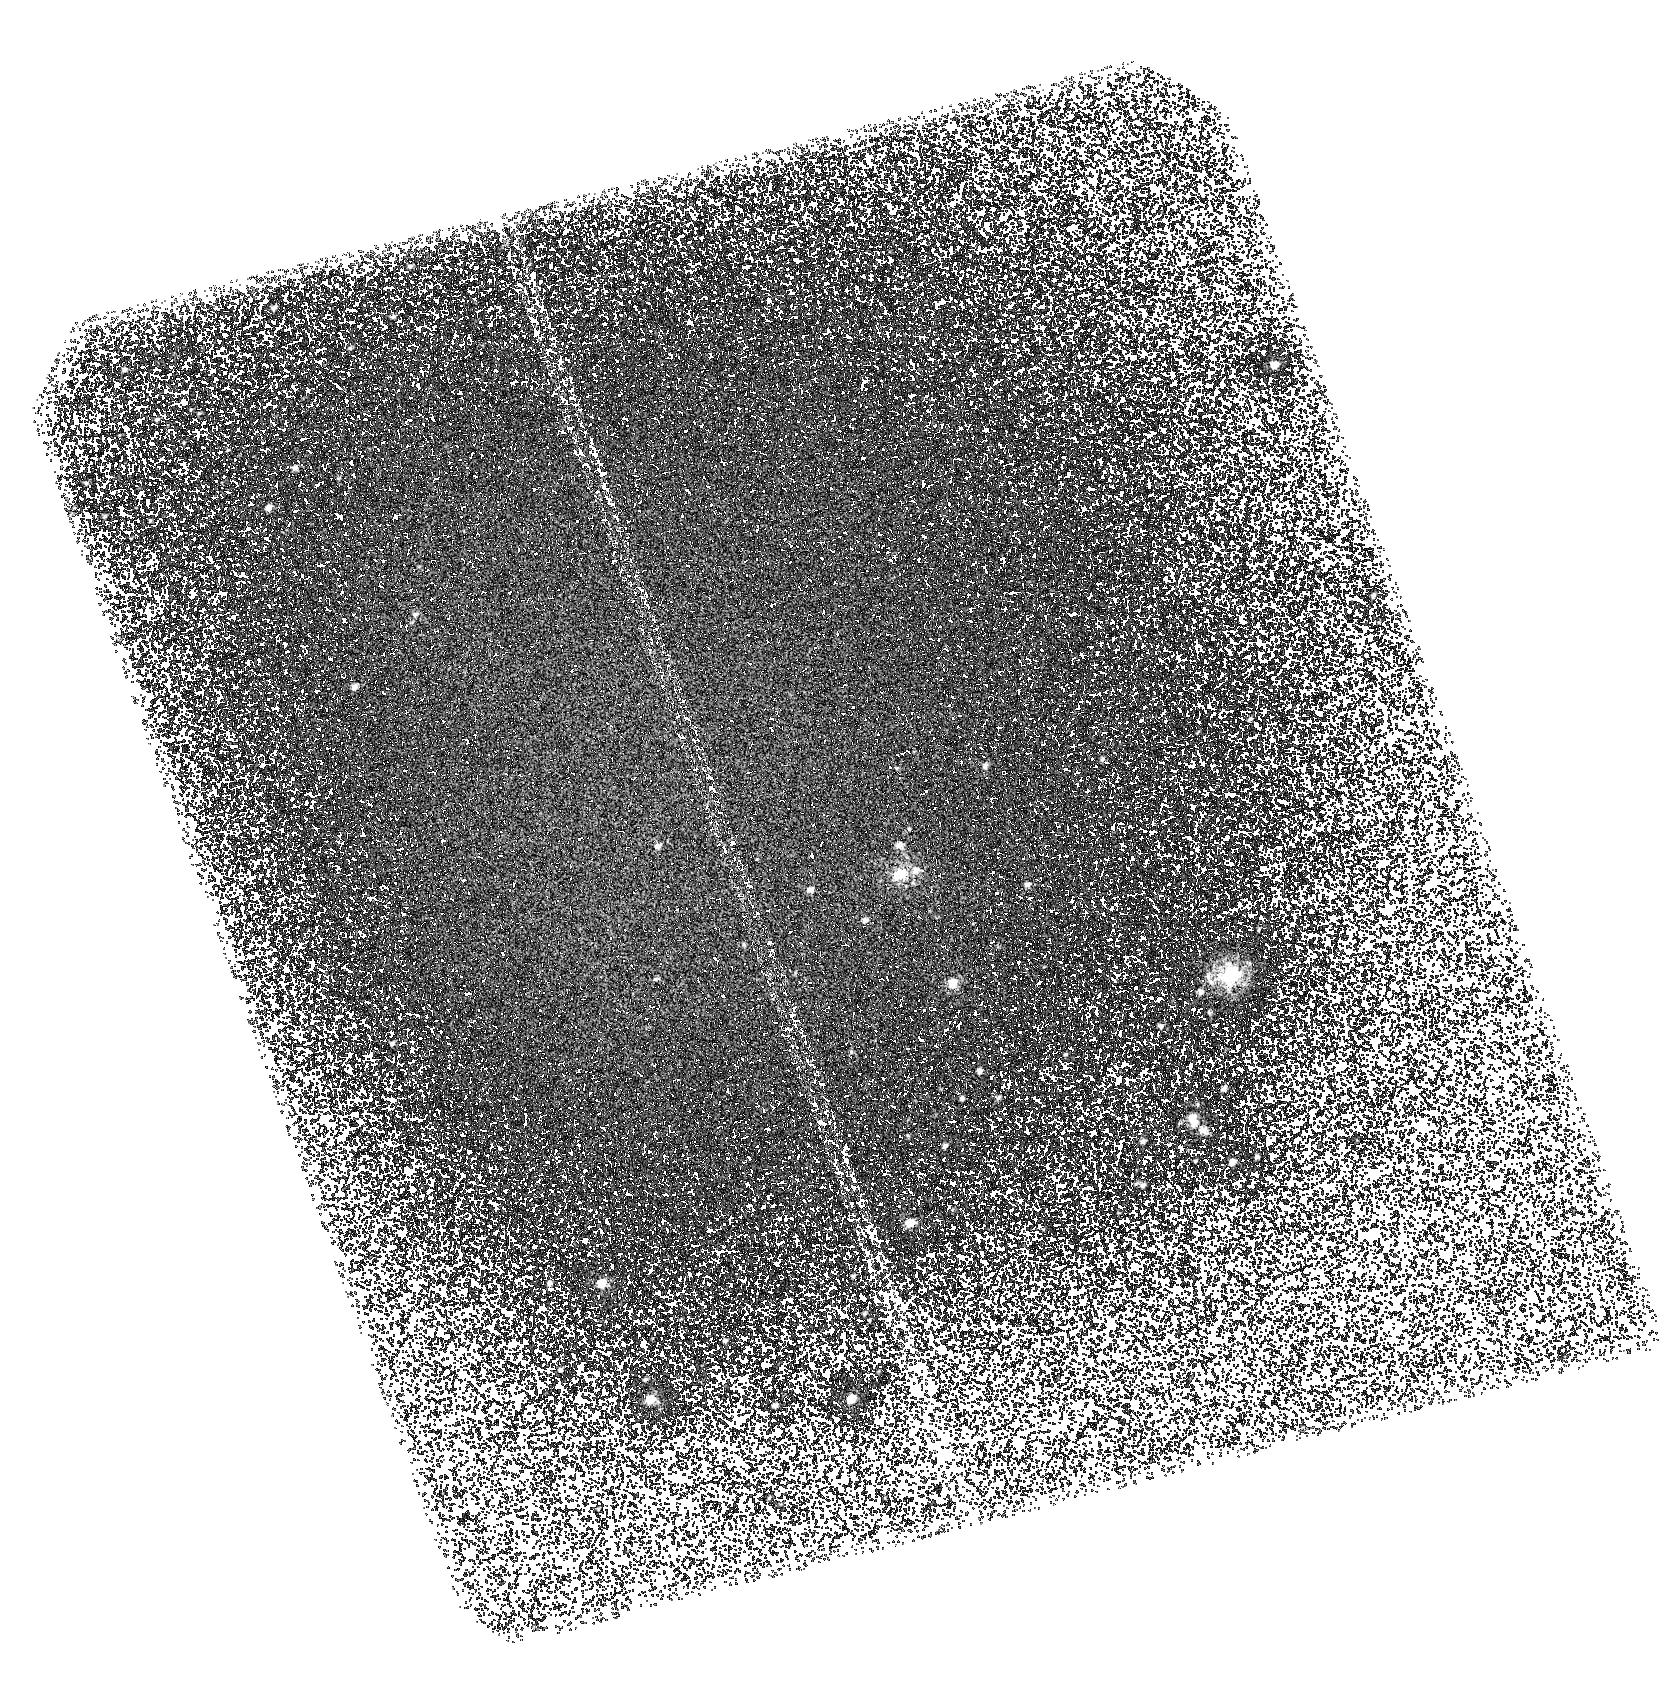
Target: M83-OUTERB
Instrument: ACS/SBC
Filter: F150LP
Exposure: 1.5 h
Observation ID: hst_10608_02_acs_sbc_f150lp_j9ez02

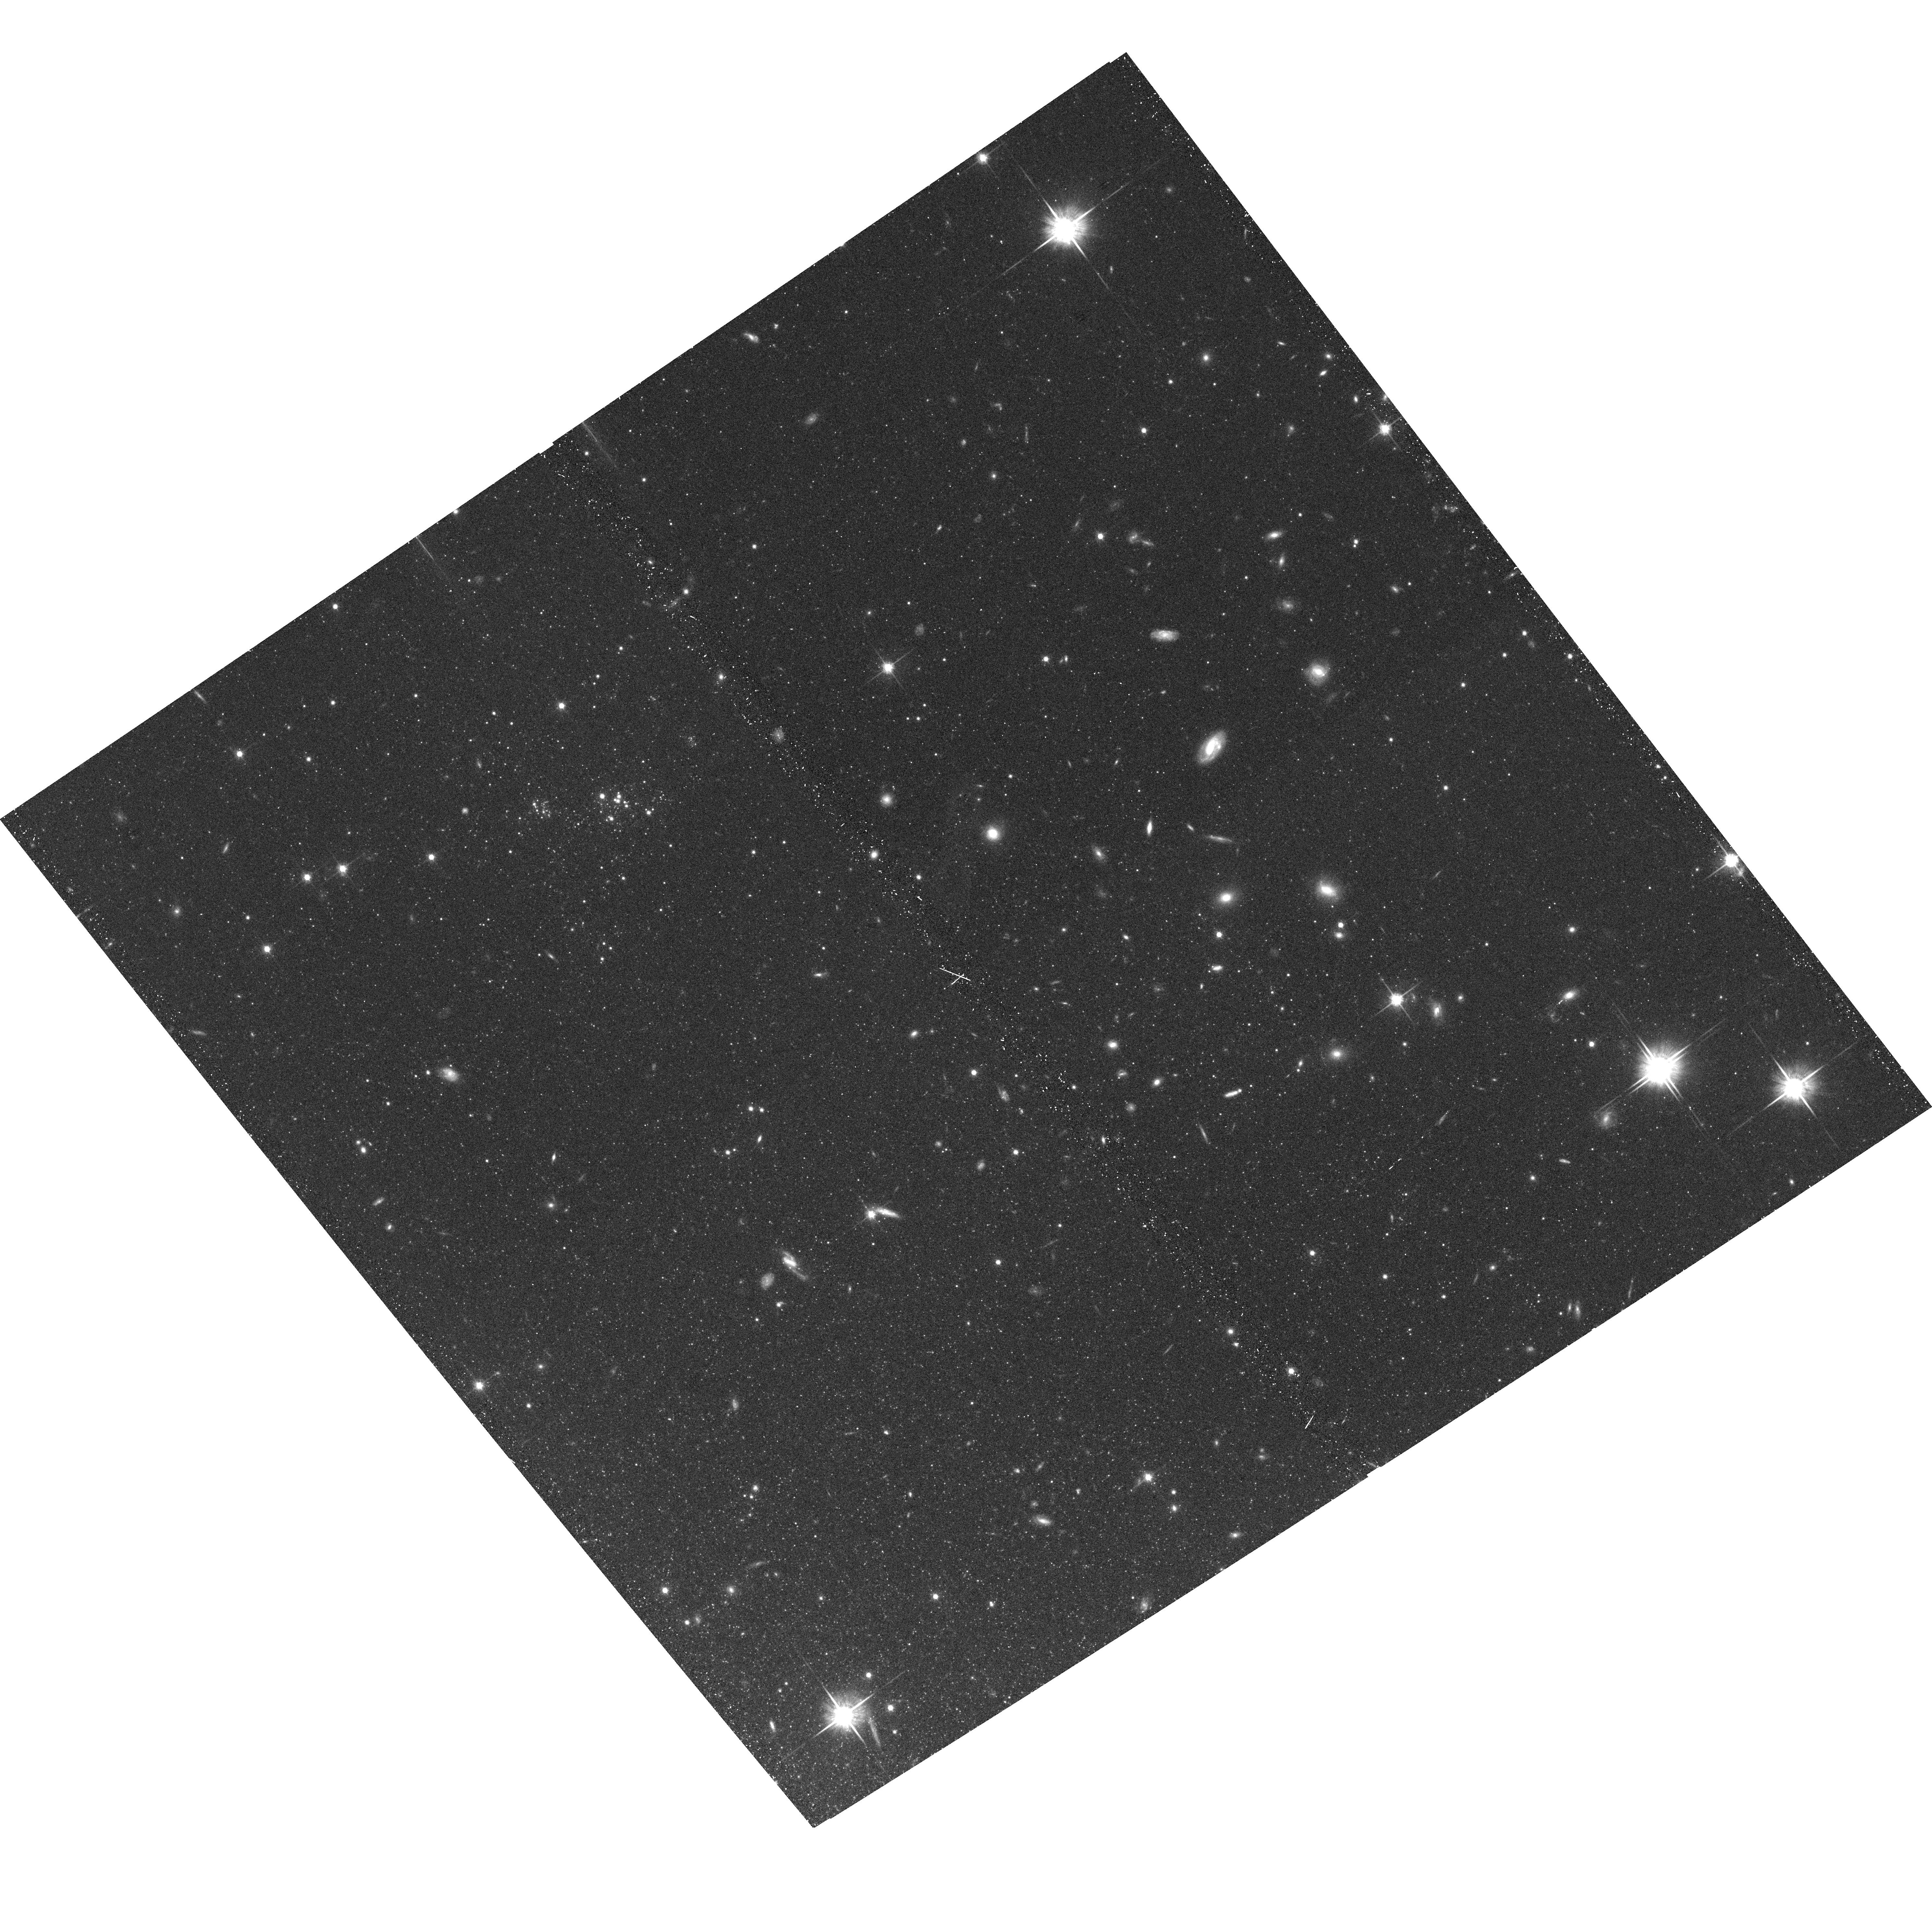
Target: M83-OUTERC-COPY
Instrument: ACS/WFC
Filter: F814W
Exposure: 15 min
Observation ID: hst_10608_53_acs_wfc_f814w_j9ez53

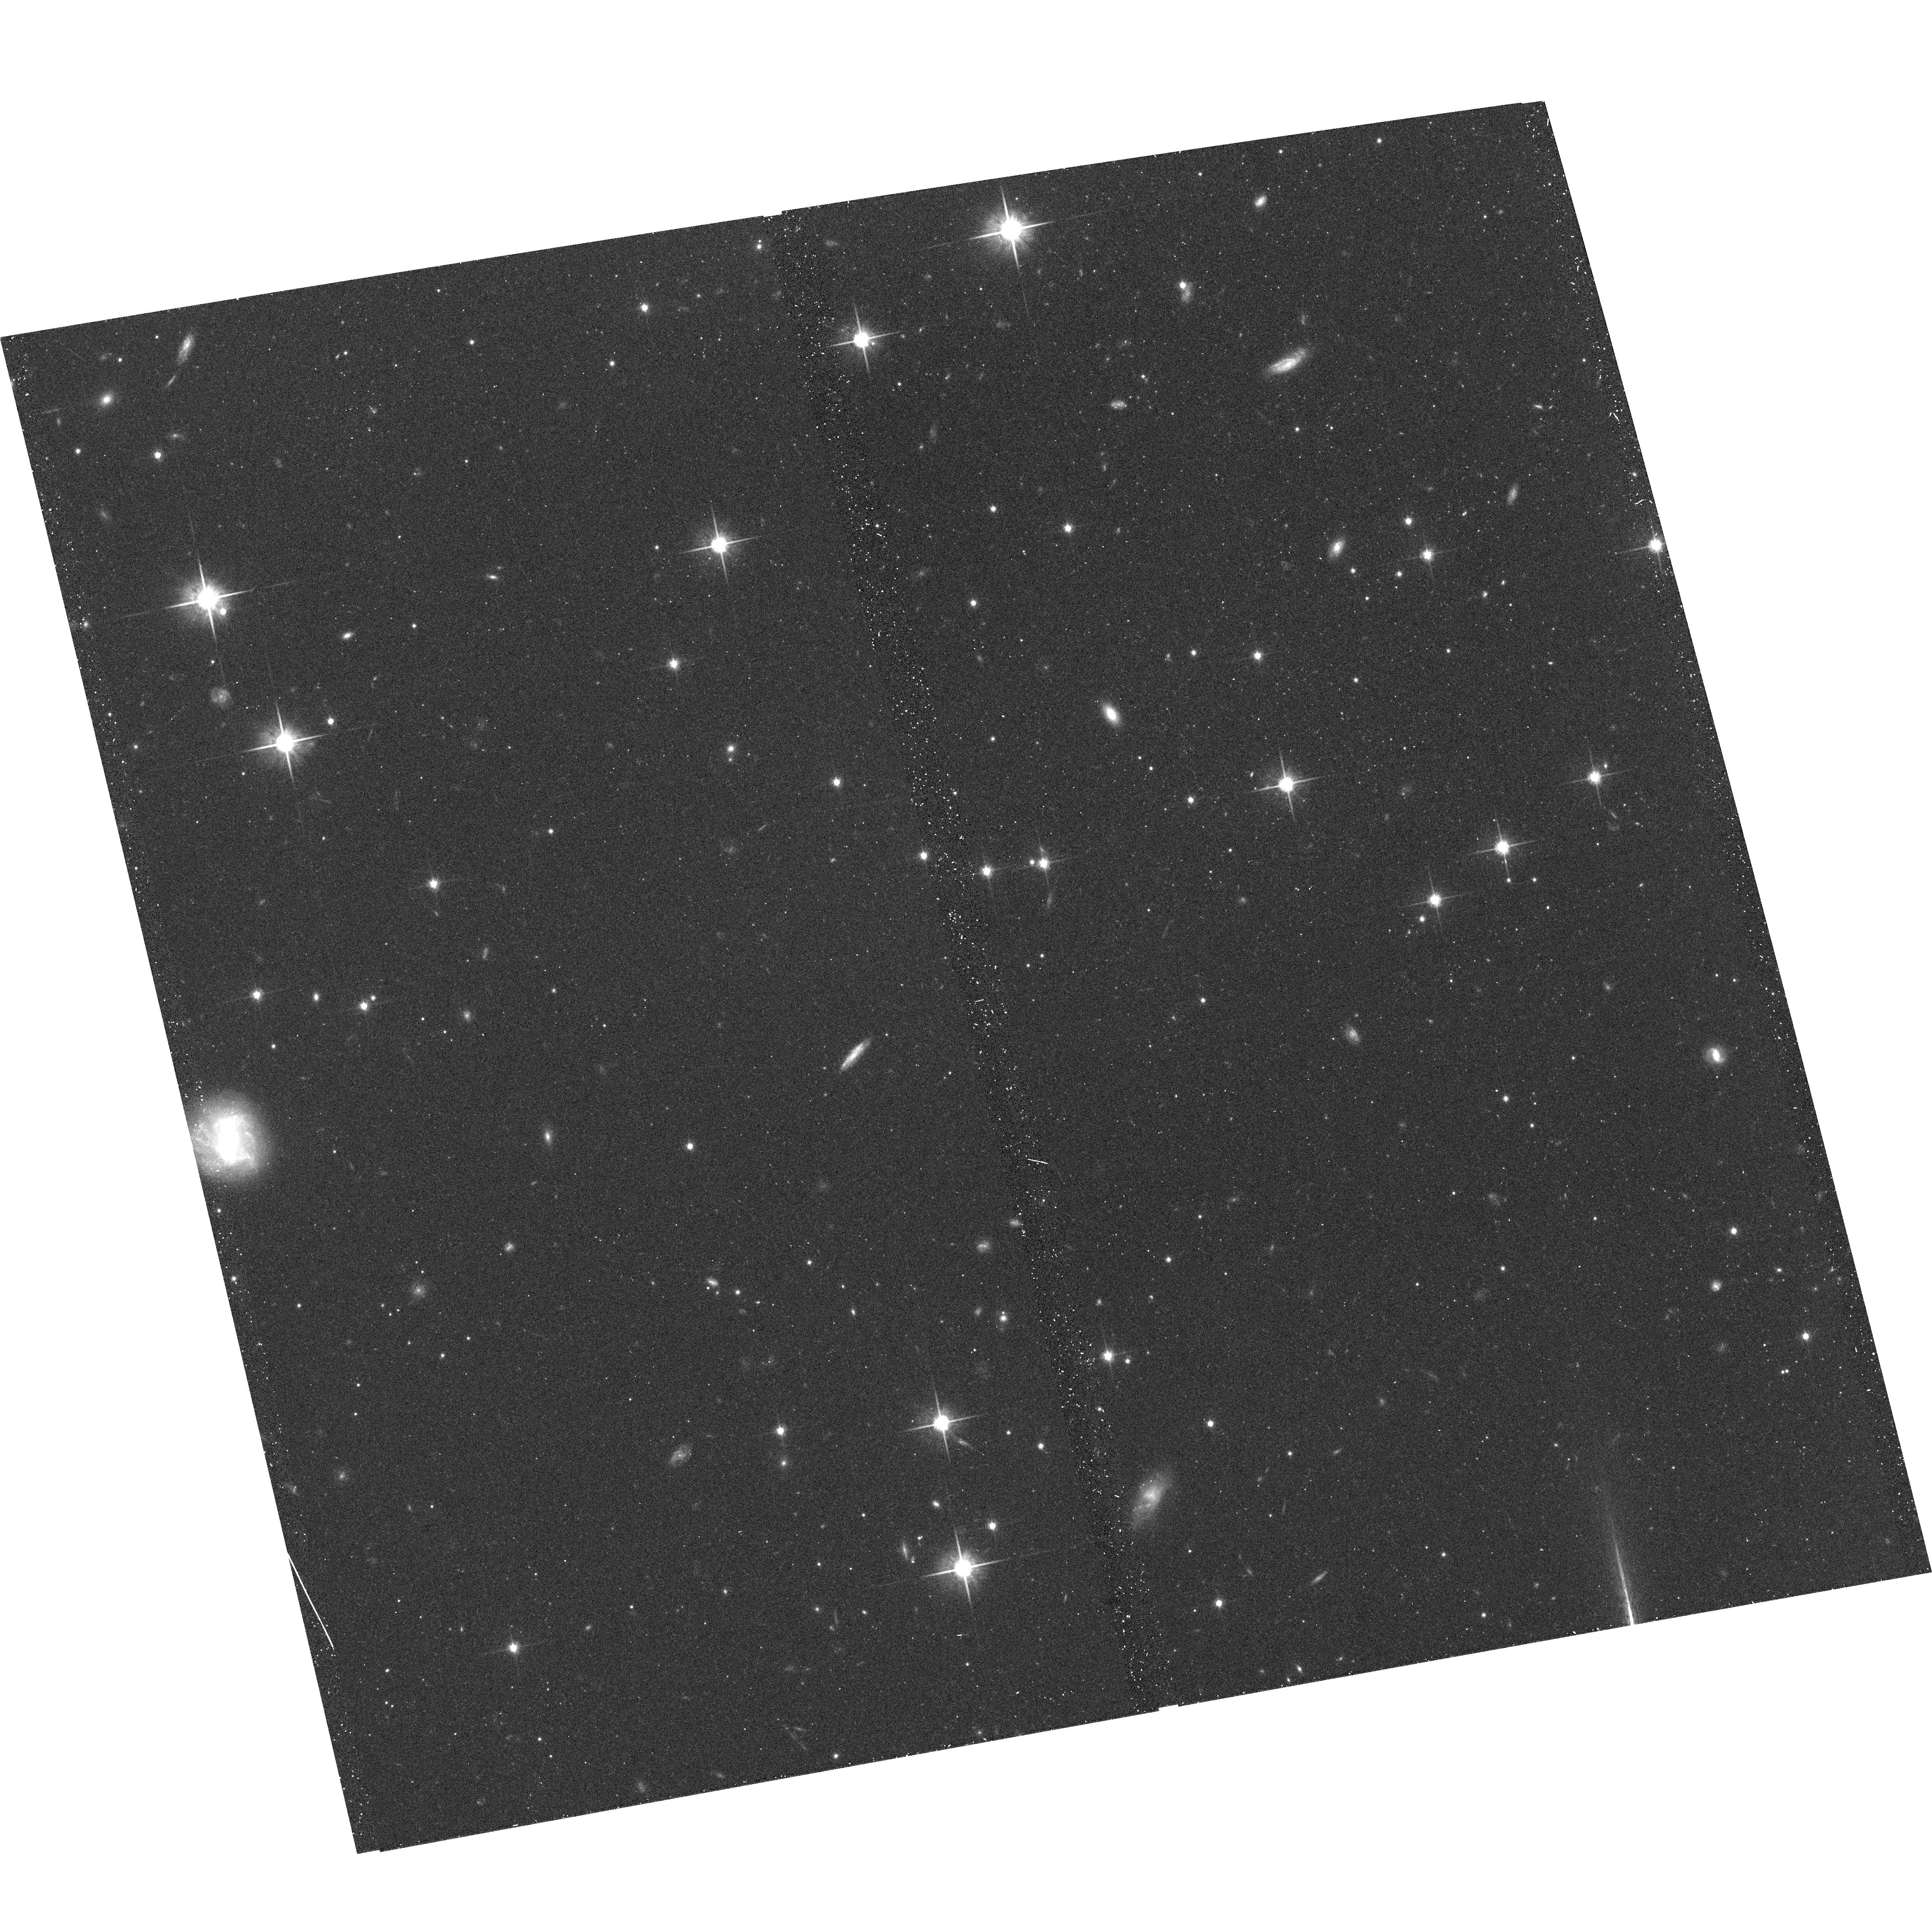
Target: M83-OUTERL
Instrument: ACS/WFC
Filter: F814W
Exposure: 15 min
Observation ID: hst_10608_12_acs_wfc_f814w_j9ez12

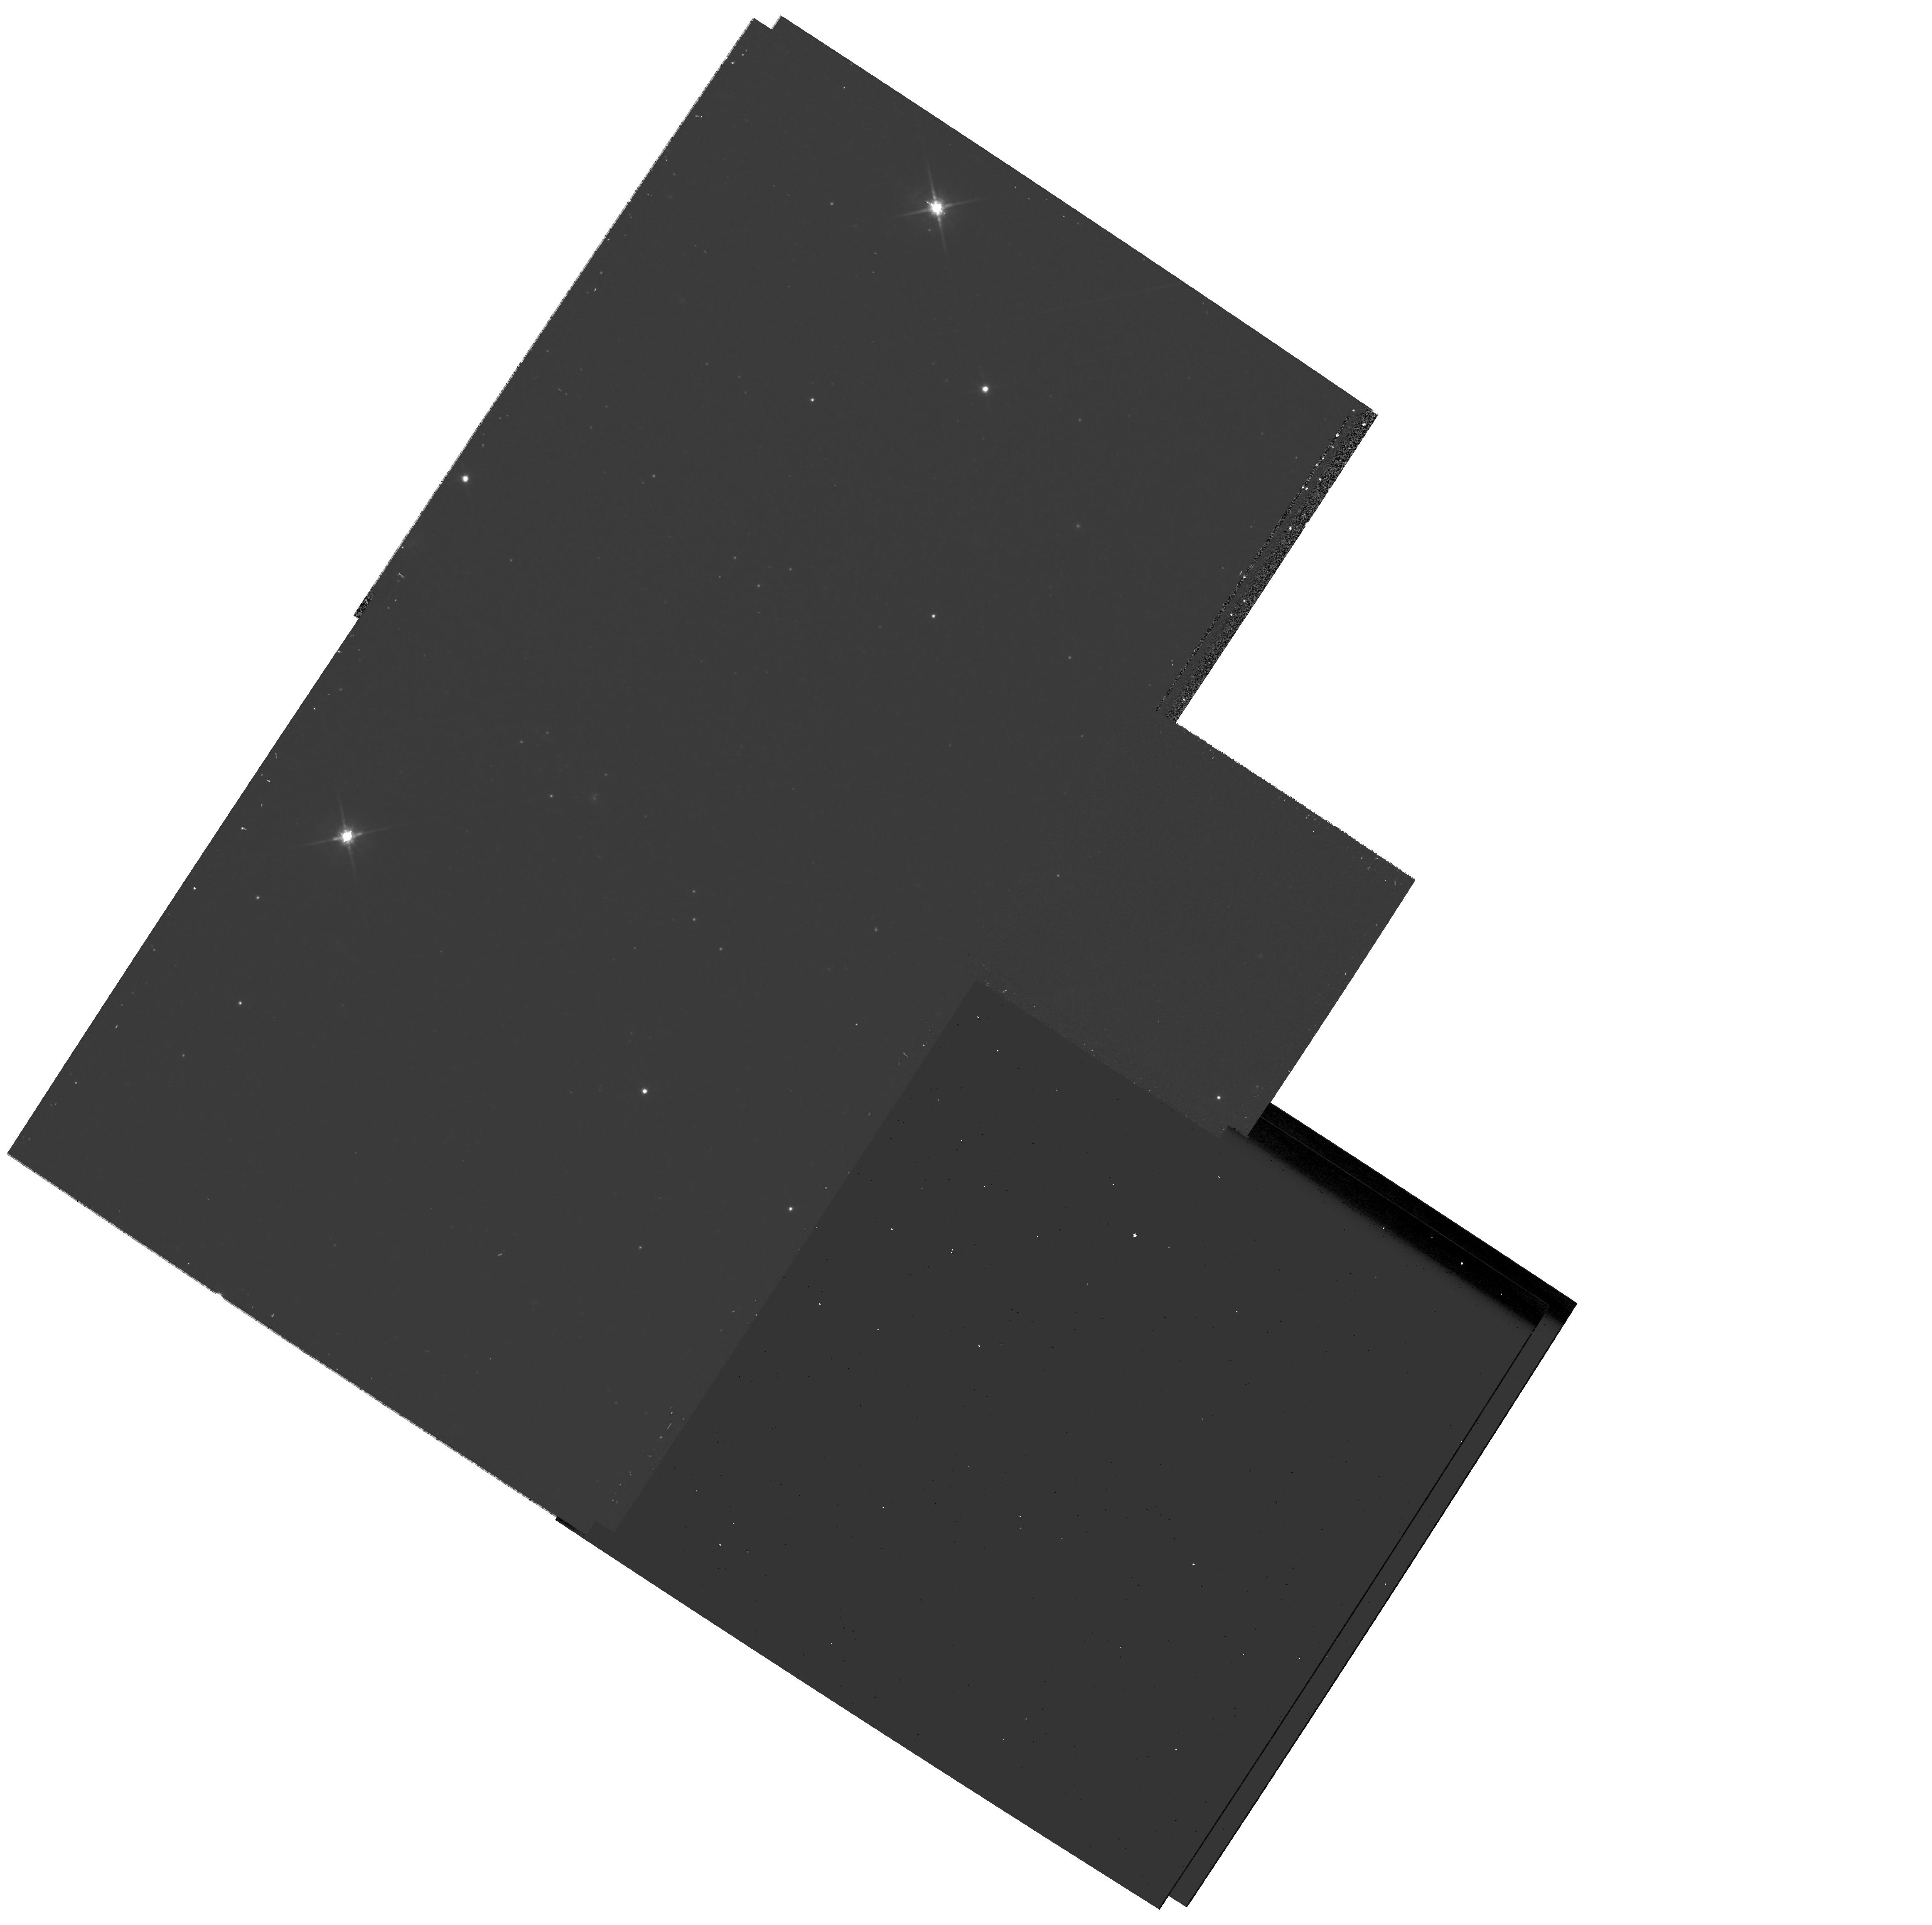
Target: field at RA 204.181°, Dec -30.029°
Instrument: WFPC2/PC
Filter: F814W
Exposure: 13 min
Observation ID: hst_10608_12_wfpc2_pc_f814w_u9ez12

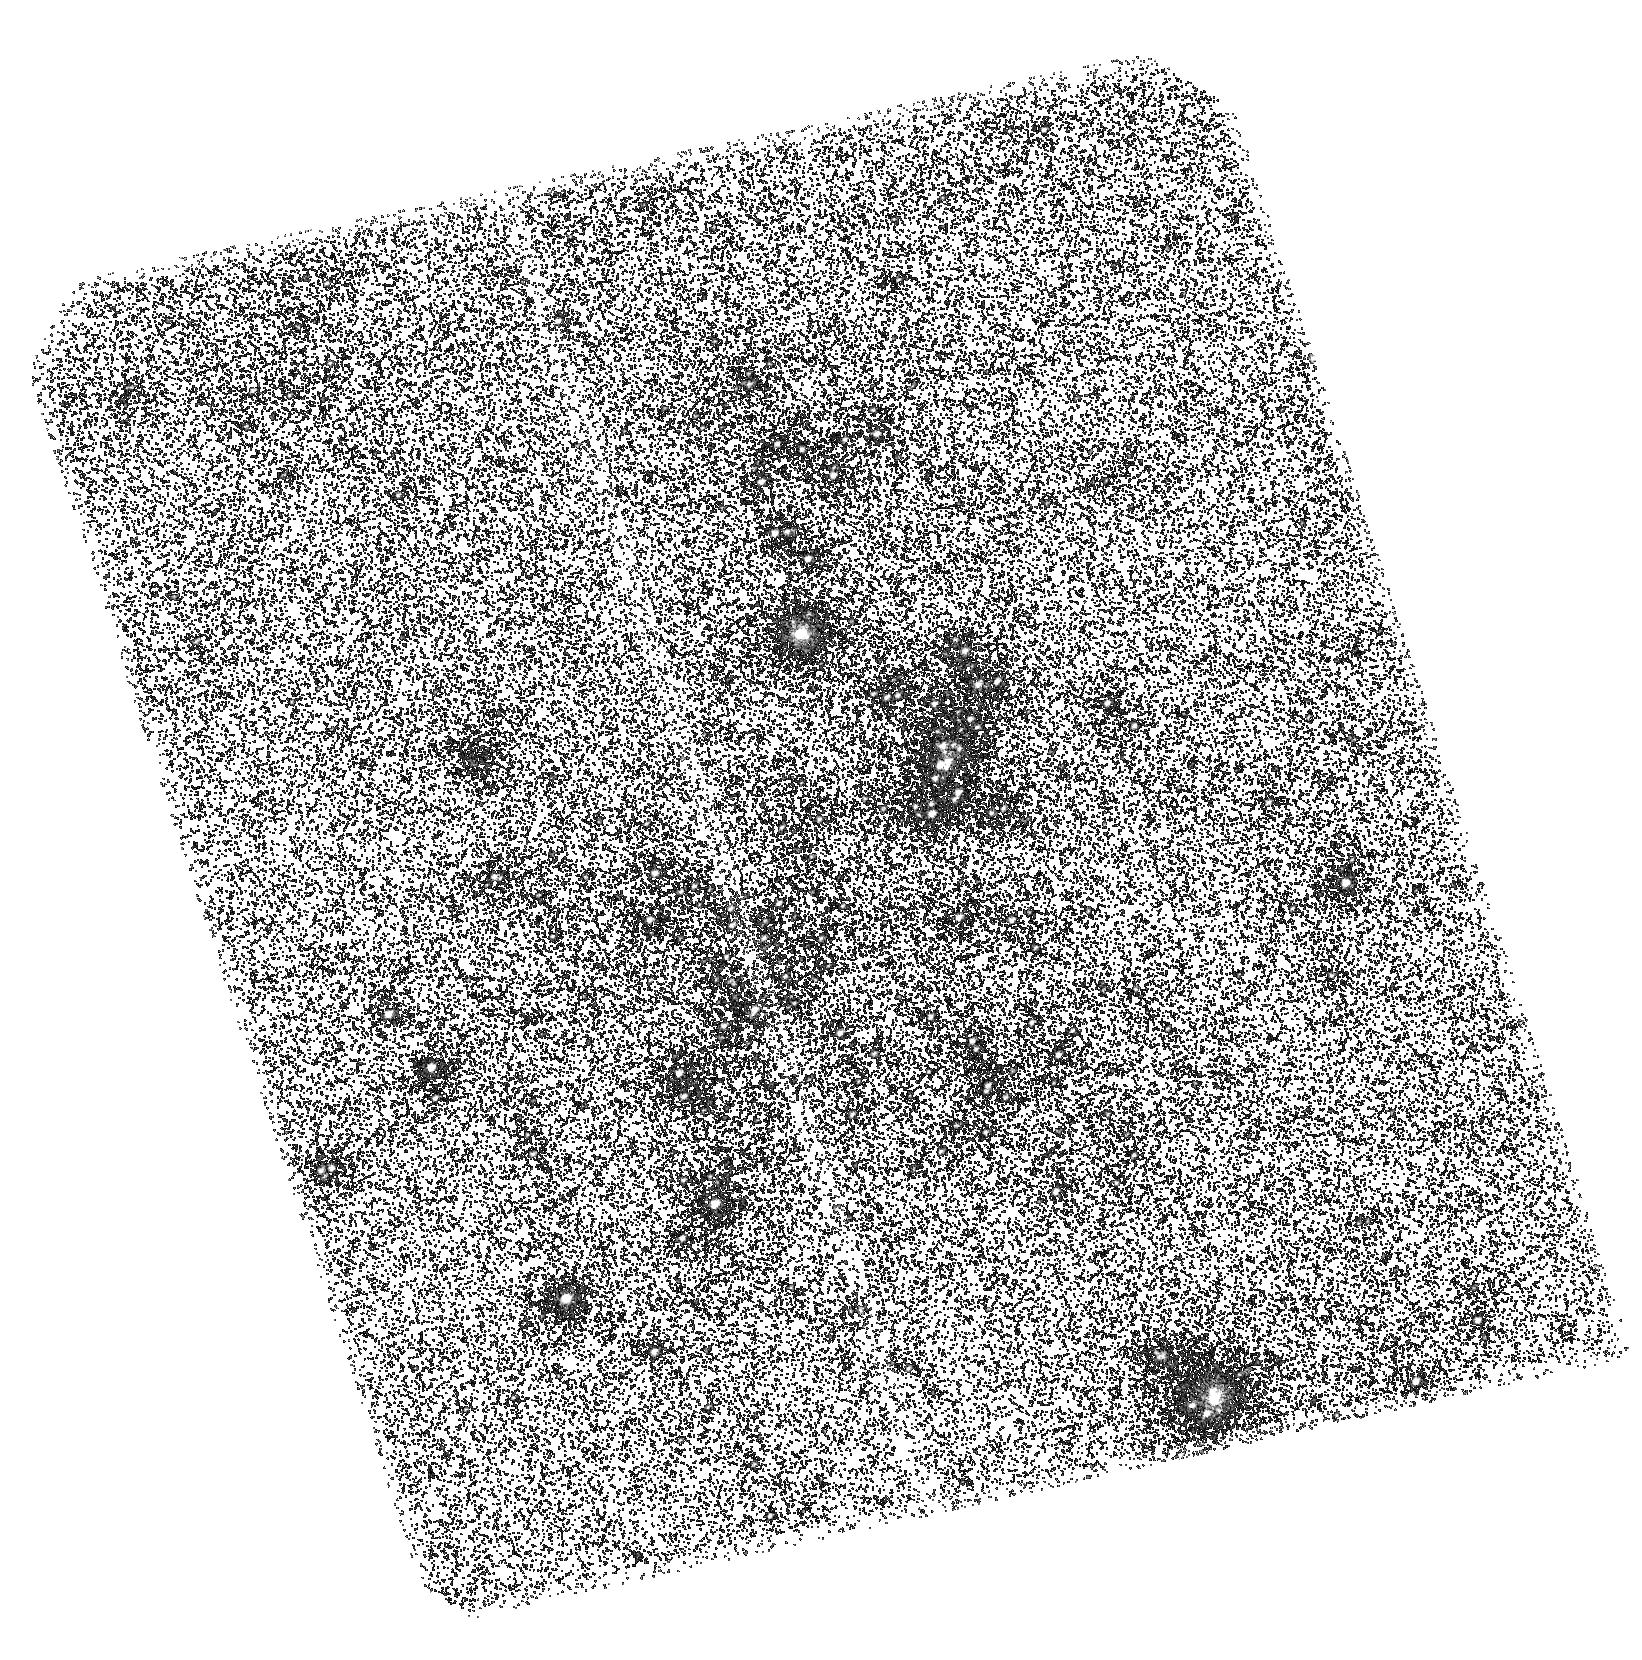
Target: M83-OUTERJ
Instrument: ACS/SBC
Filter: F150LP
Exposure: 1.5 h
Observation ID: hst_10608_10_acs_sbc_f150lp_j9ez10

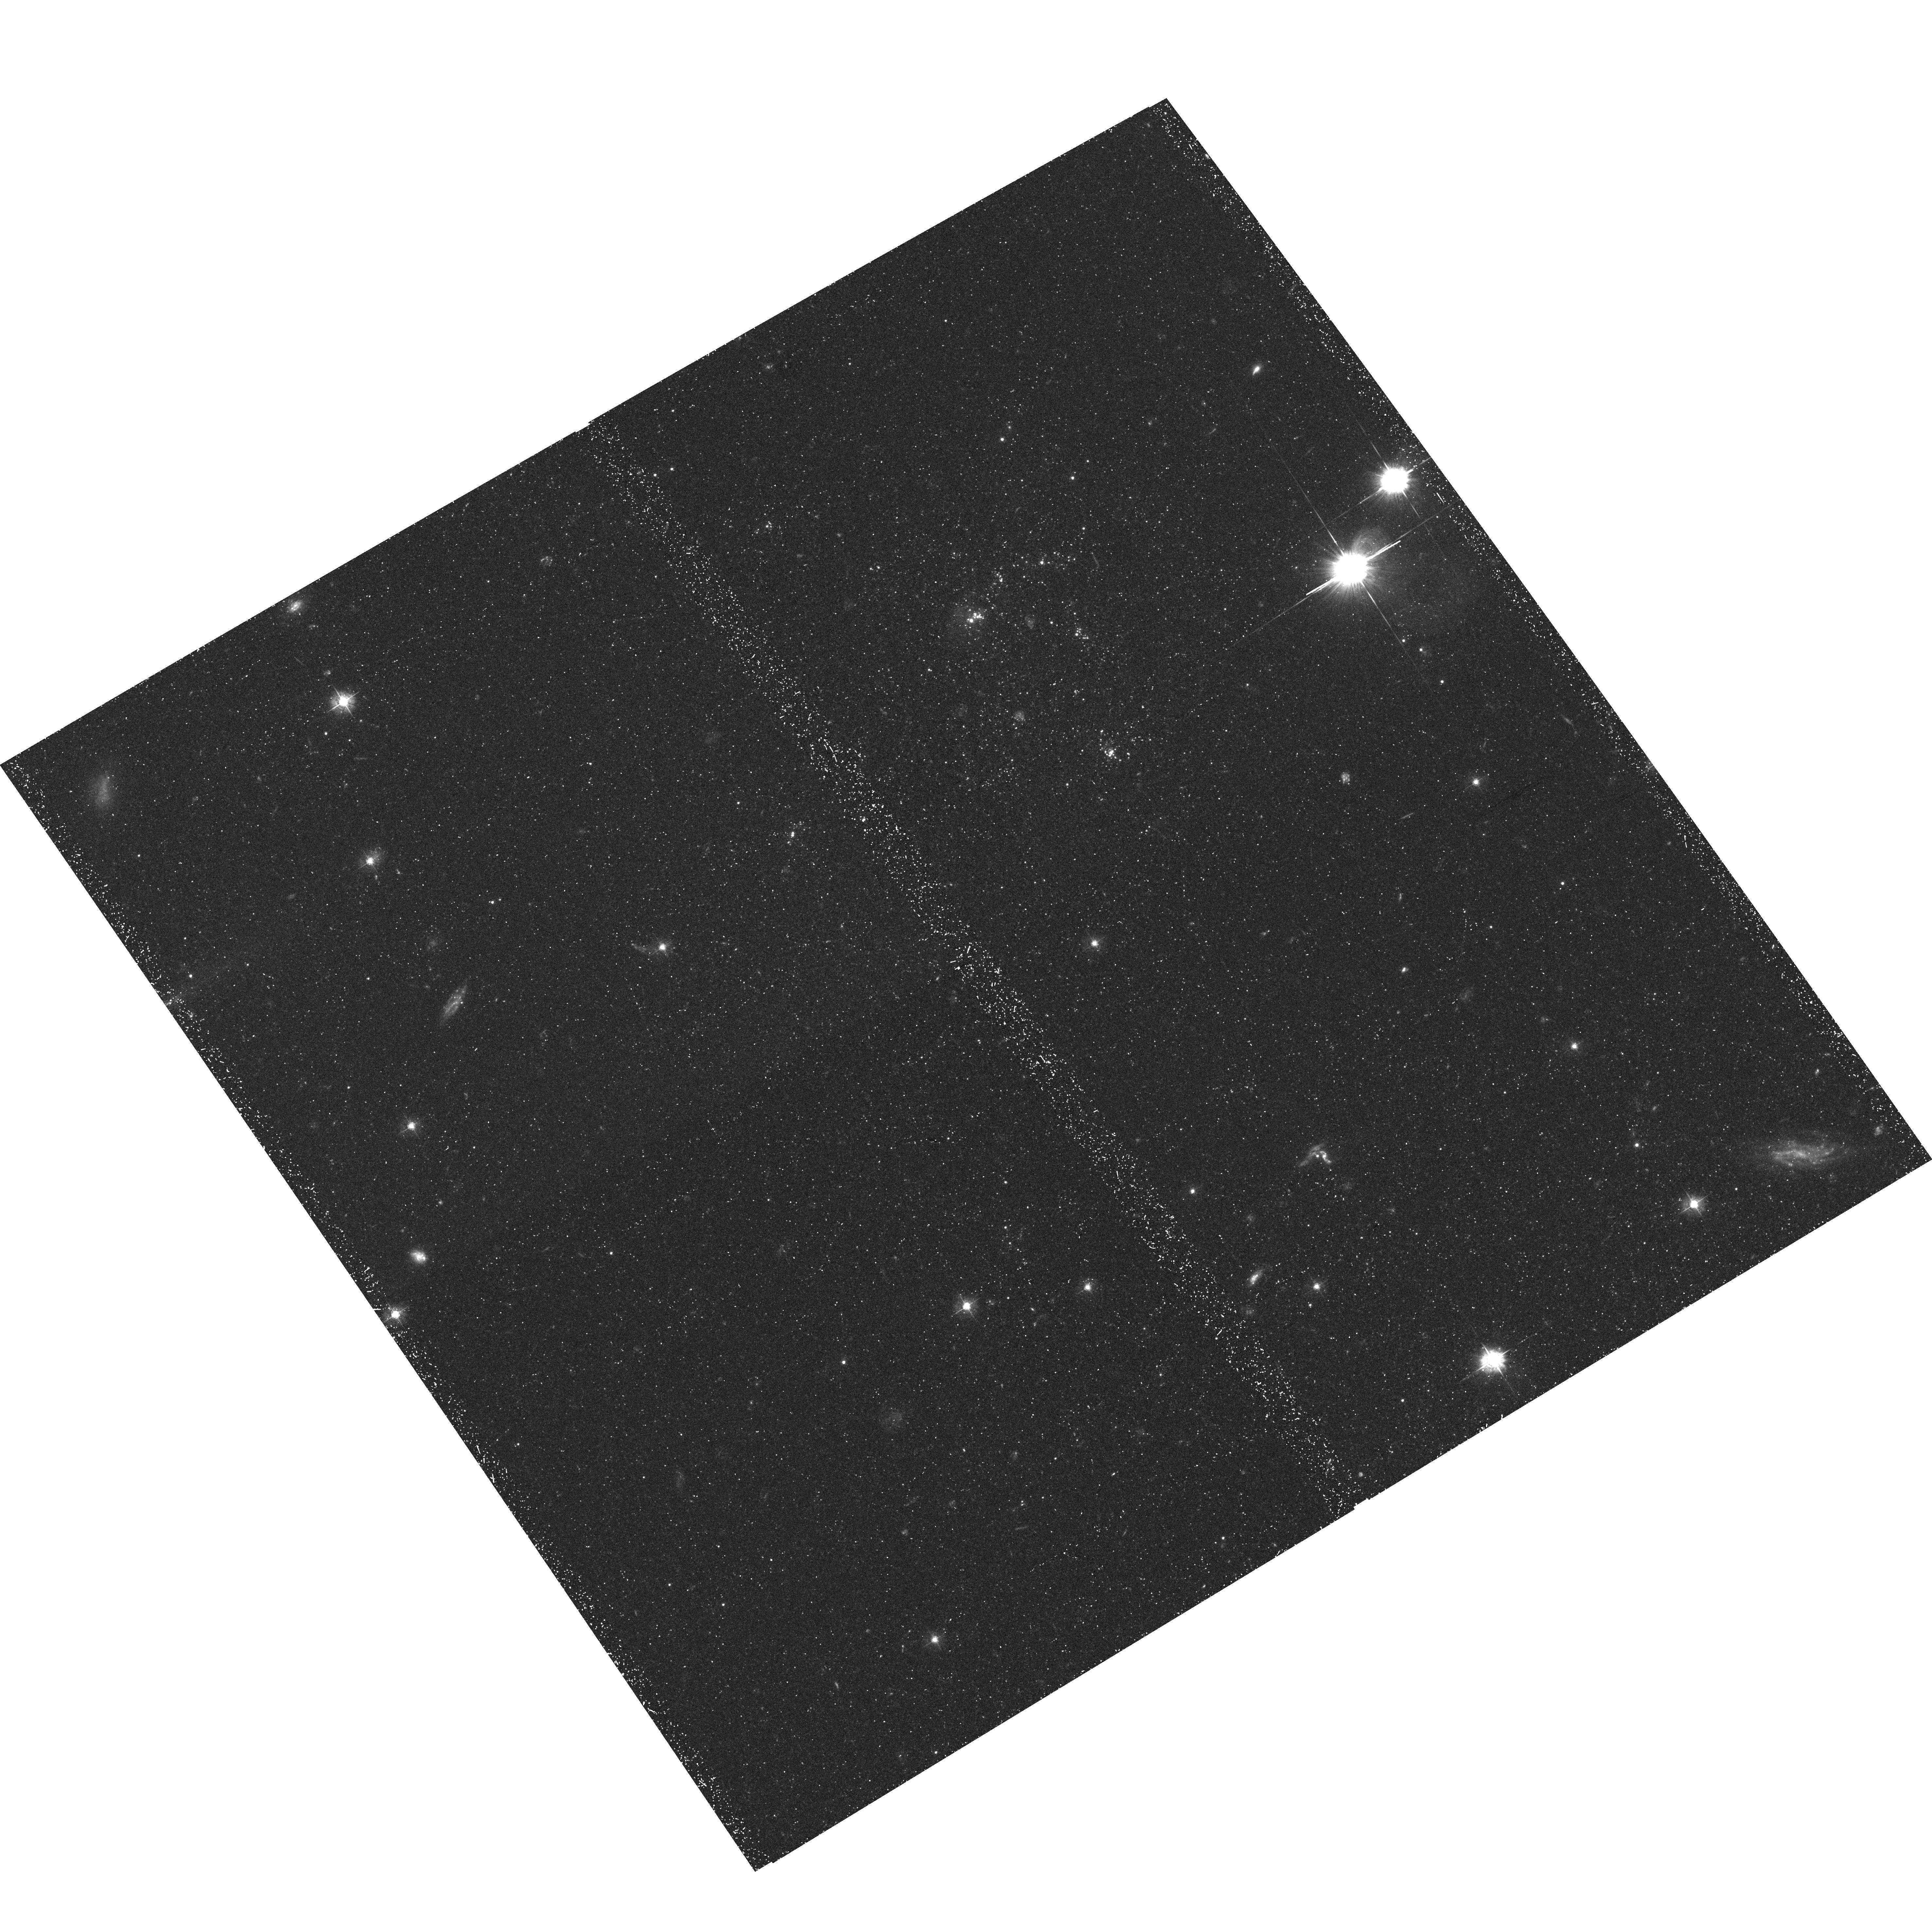
Target: M83-OUTERI
Instrument: ACS/WFC
Filter: F435W
Exposure: 42 min
Observation ID: hst_10608_09_acs_wfc_f435w_j9ez09

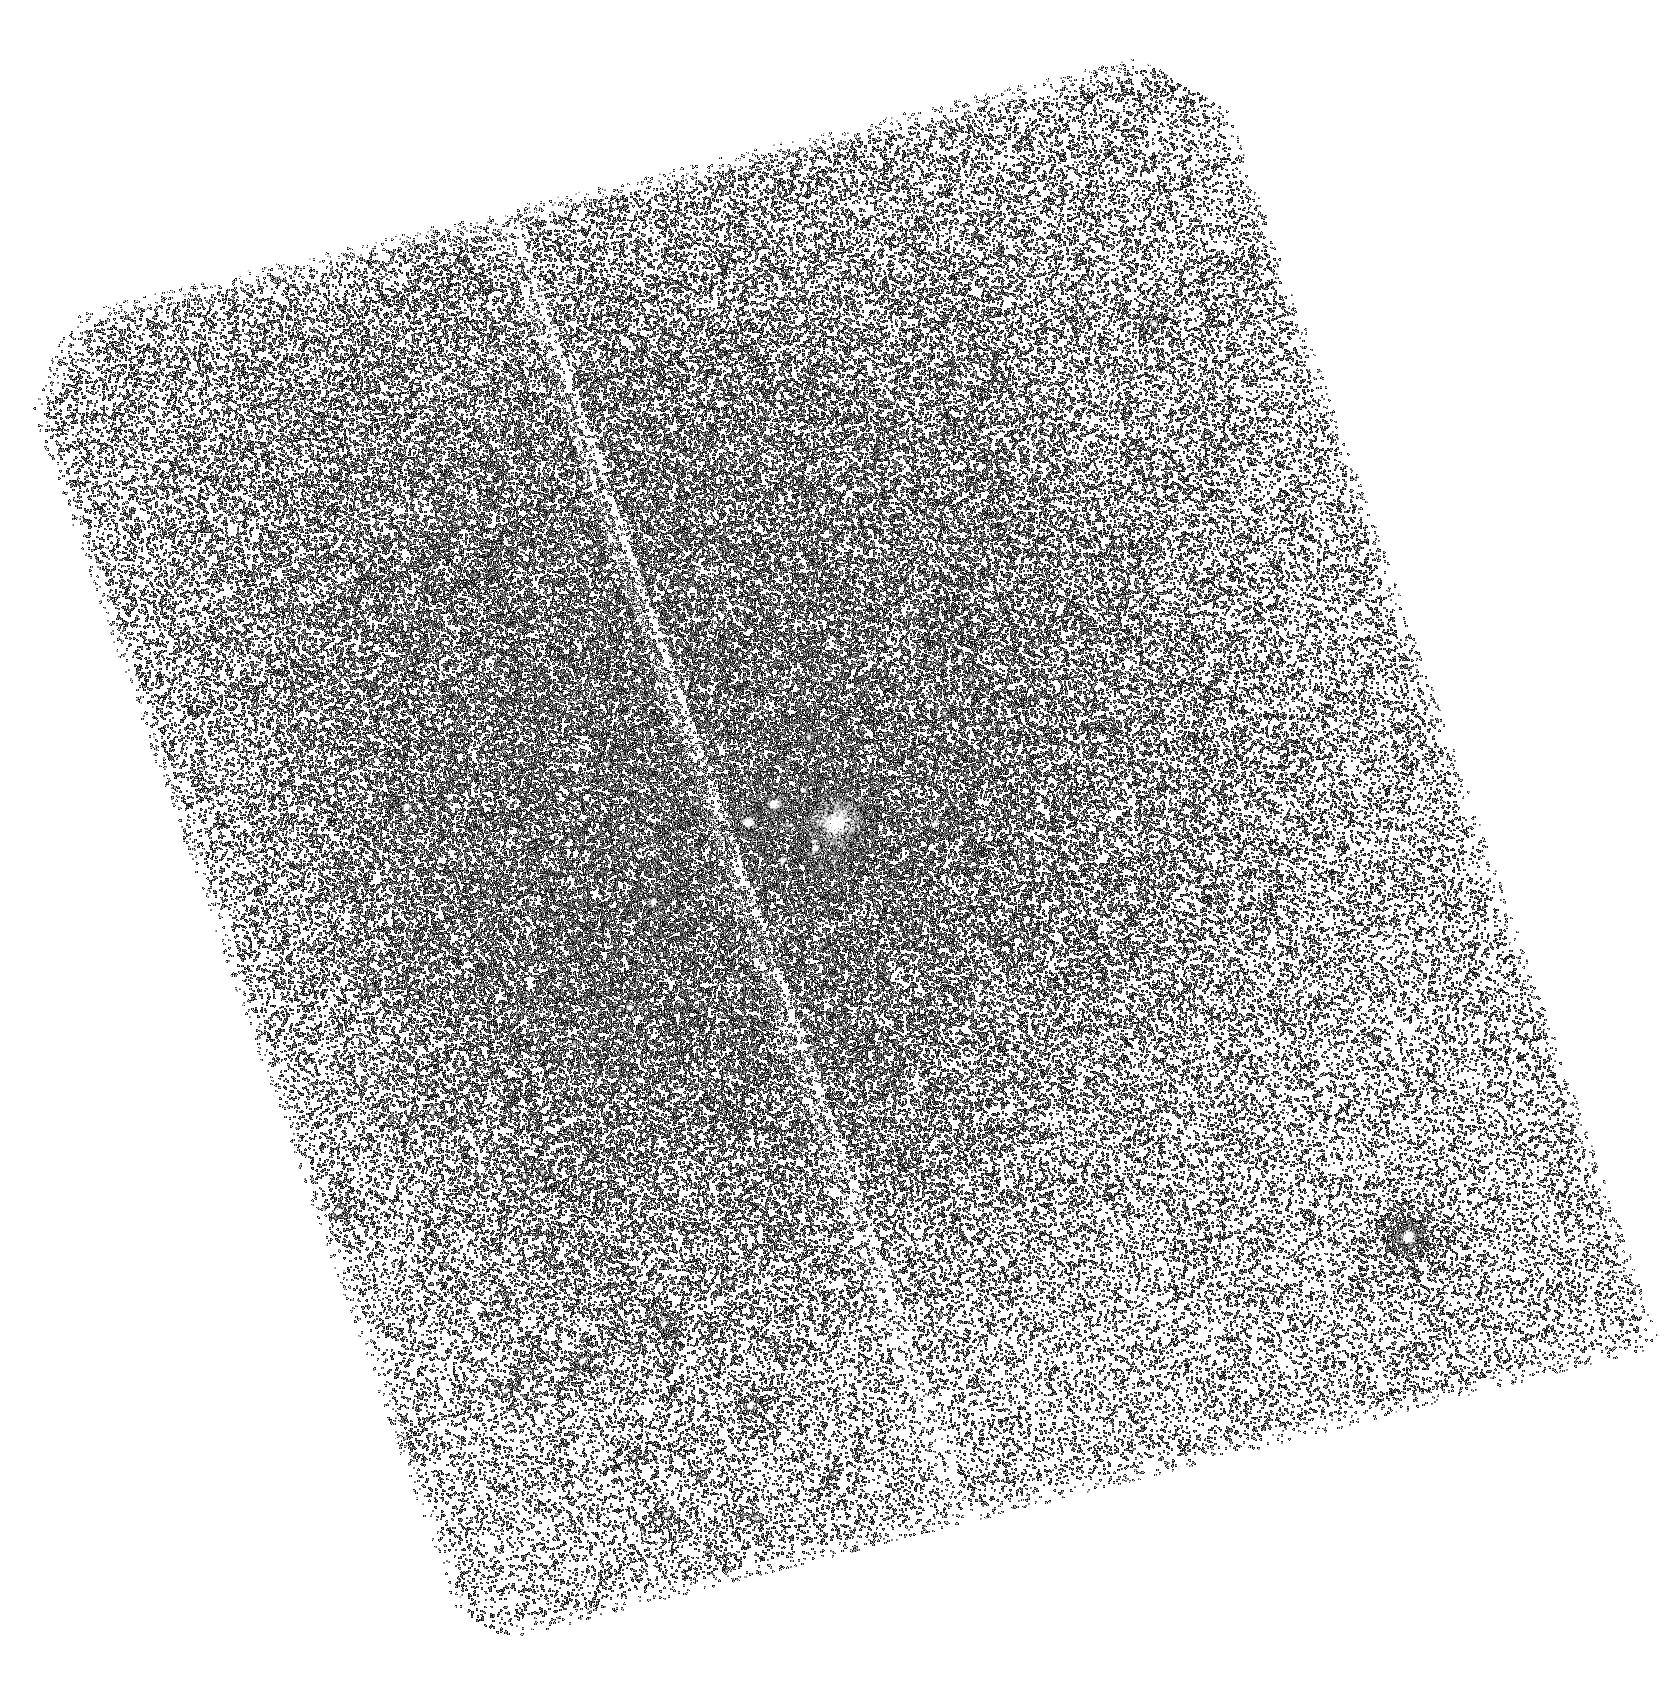
Target: M83-OUTERD
Instrument: ACS/SBC
Filter: F150LP
Exposure: 1.5 h
Observation ID: hst_10608_04_acs_sbc_f150lp_j9ez04

Probing the star formation law in the extreme outer limits of M83, a prototypical XUV-disk galaxy (PI: Thilker, David)

The Galaxy Evolution Explorer (GALEX) has discovered a new sub-class of spiral galaxy, which we refer to as extended UV-disk (XUV-disk) galaxies. They are distinguished by conspicuous UV-bright star clusters located at galactocentric radii extending to many times the optical (R25) extent, and appear to represent a population of spiral galaxies still actively building, or augmenting, their stellar disk. However, XUV-disks pose a mystery in the form of a relative lack of HII regions (traced by H-alpha emission) associated with outer disk, UV-bright stellar clusters. M83 is an XUV-disk prototype and the focus of this proposal. It has an H-alpha surface brightness profile characterized by a steep decline at the radius beyond which the gaseous disk is thought to become dynamically stable (against collapse and ensuing star formation), but GALEX UV profiles show no "edge" at this location. Our HST study of M83 aims to resolve this puzzling discrepancy, confirmed in several XUV-disks, by searching for Lyman-continuum producing O stars that are either absent or present without nebulosity. HST provides the only means of resolving individual massive stars in the FUV band at M83's distance. Without HST, we lose the critical ability to photometrically classify O and B stars. Our multiwavelength observations will also constrain the history of star formation in the outer disk over Gyr timescales by characterizing the evolved stellar population, both using resolved giants and color analysis of the diffuse background.